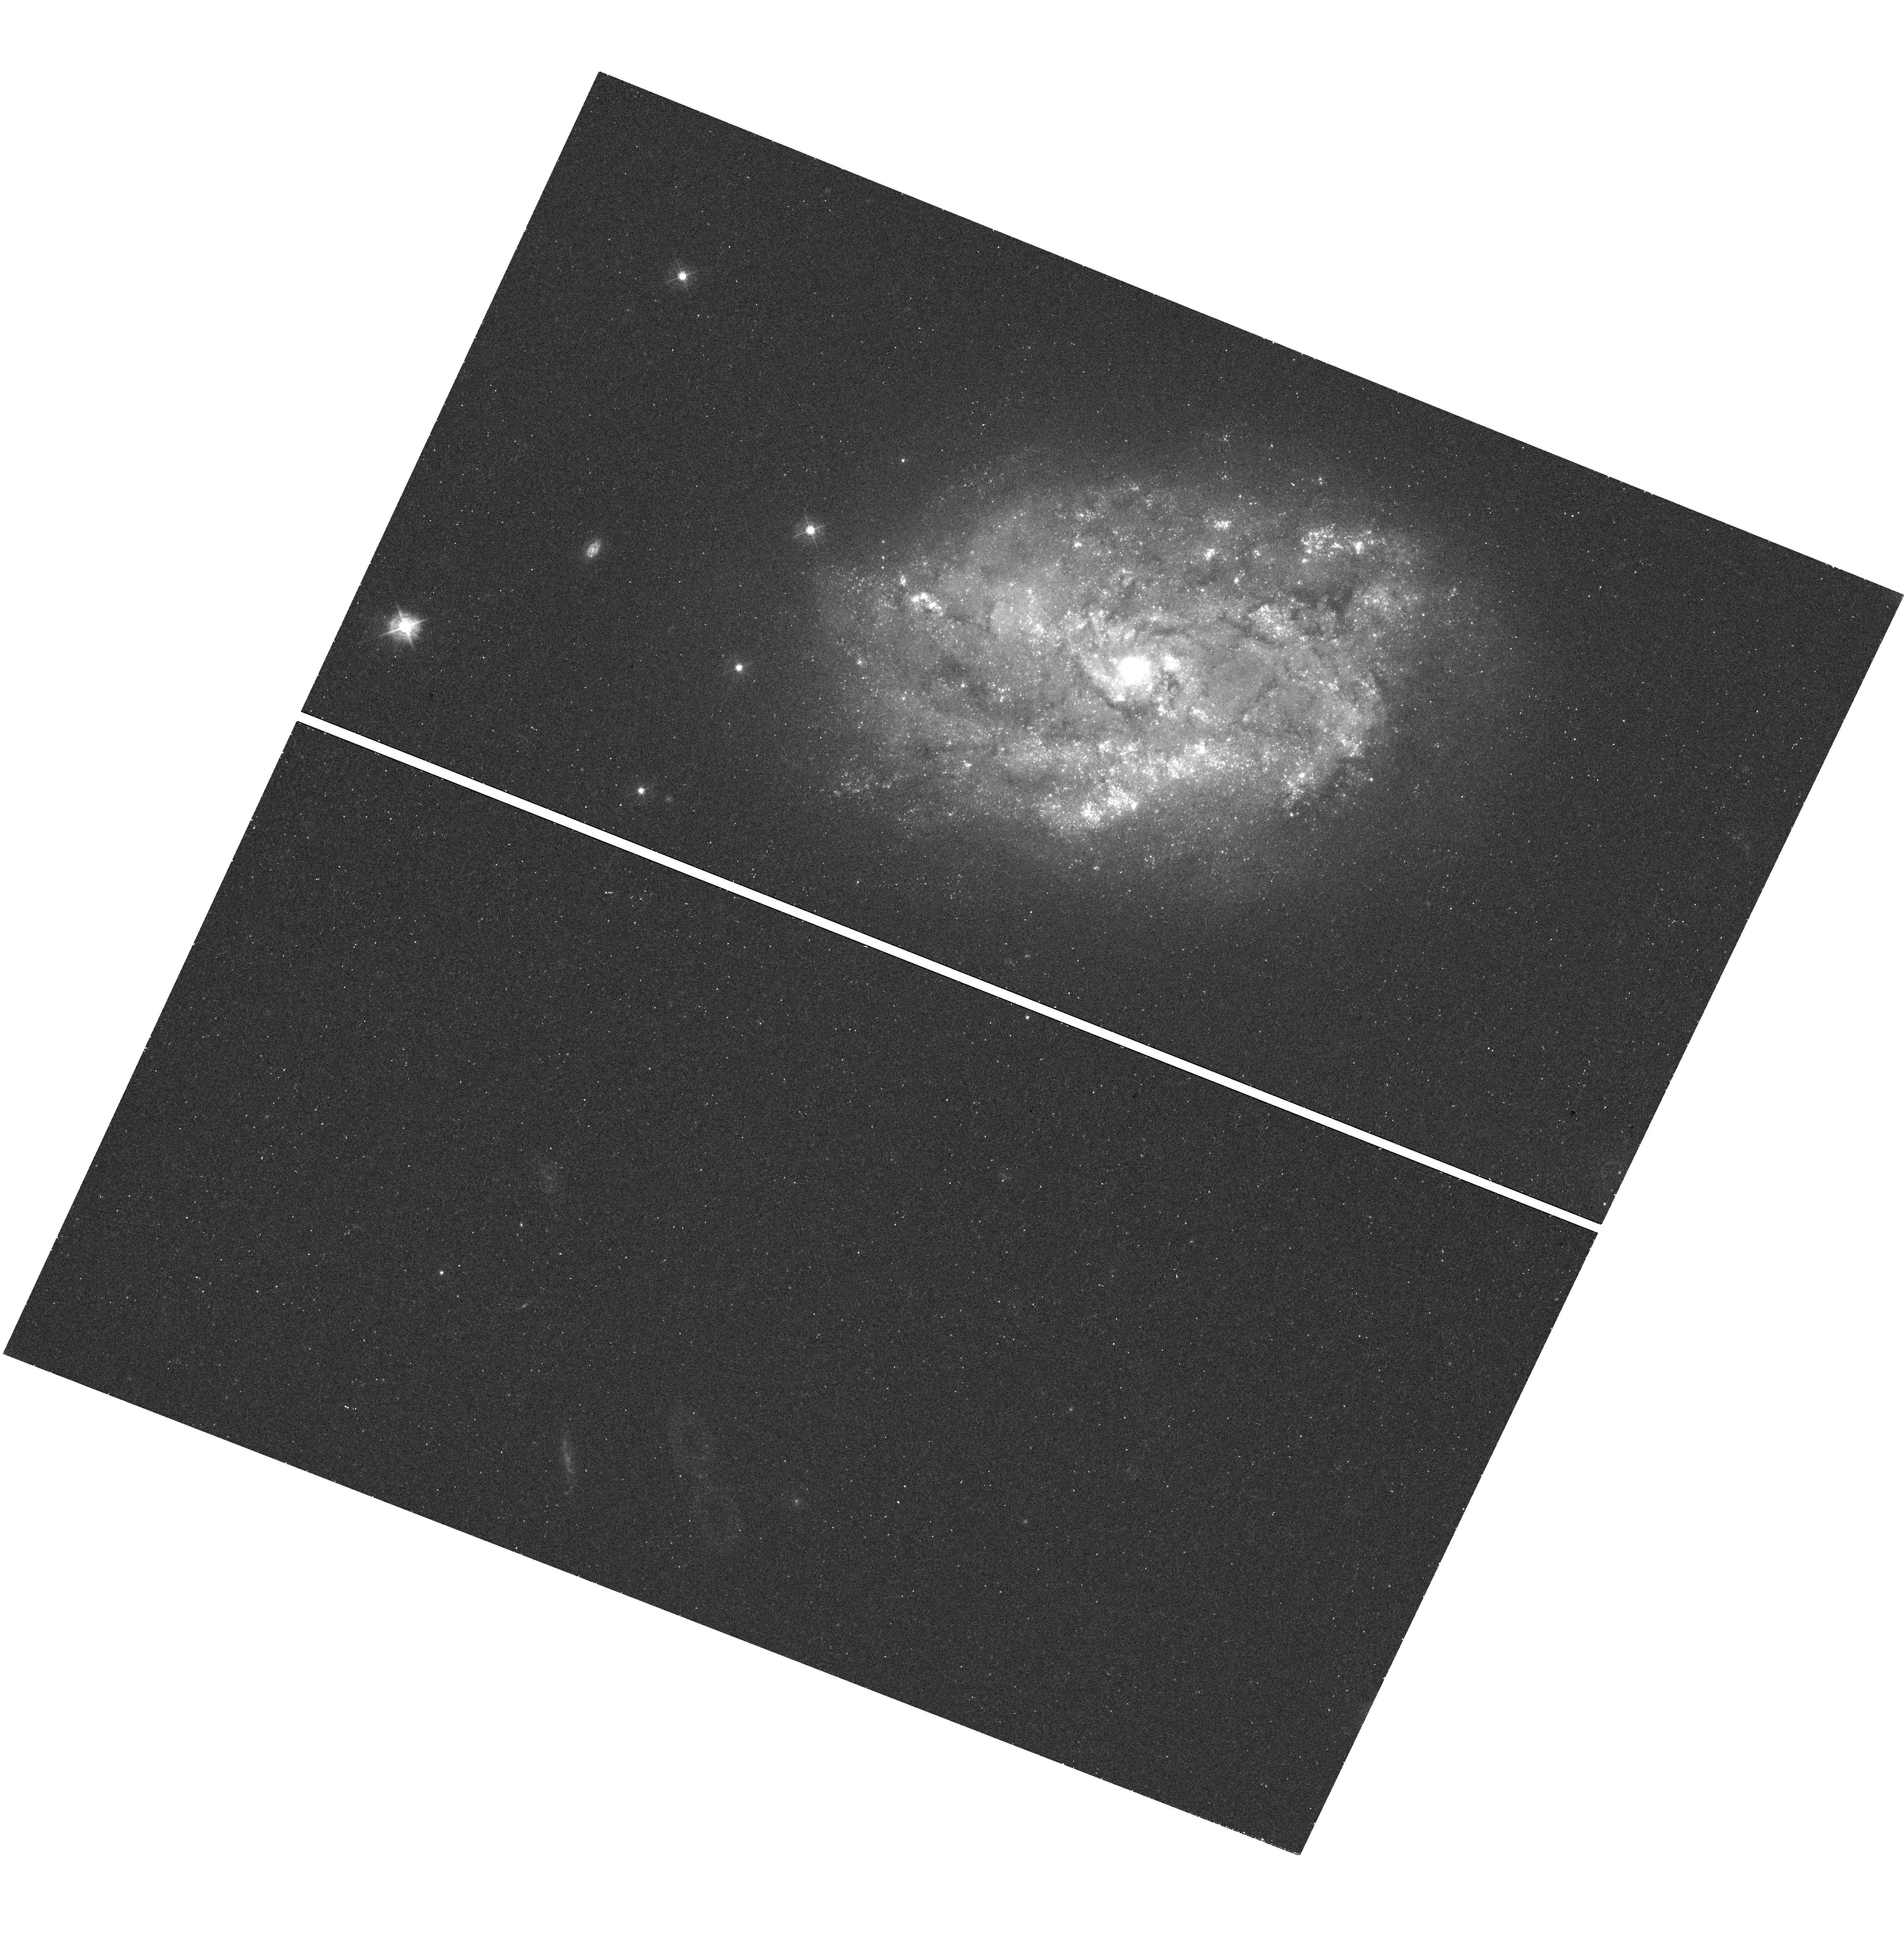
Target: SN2012AU. Instrument: WFC3/UVIS. Filter: F438W. Exposure: 18 min. Observation ID: hst_12888_04_wfc3_uvis_f438w_ibzv04

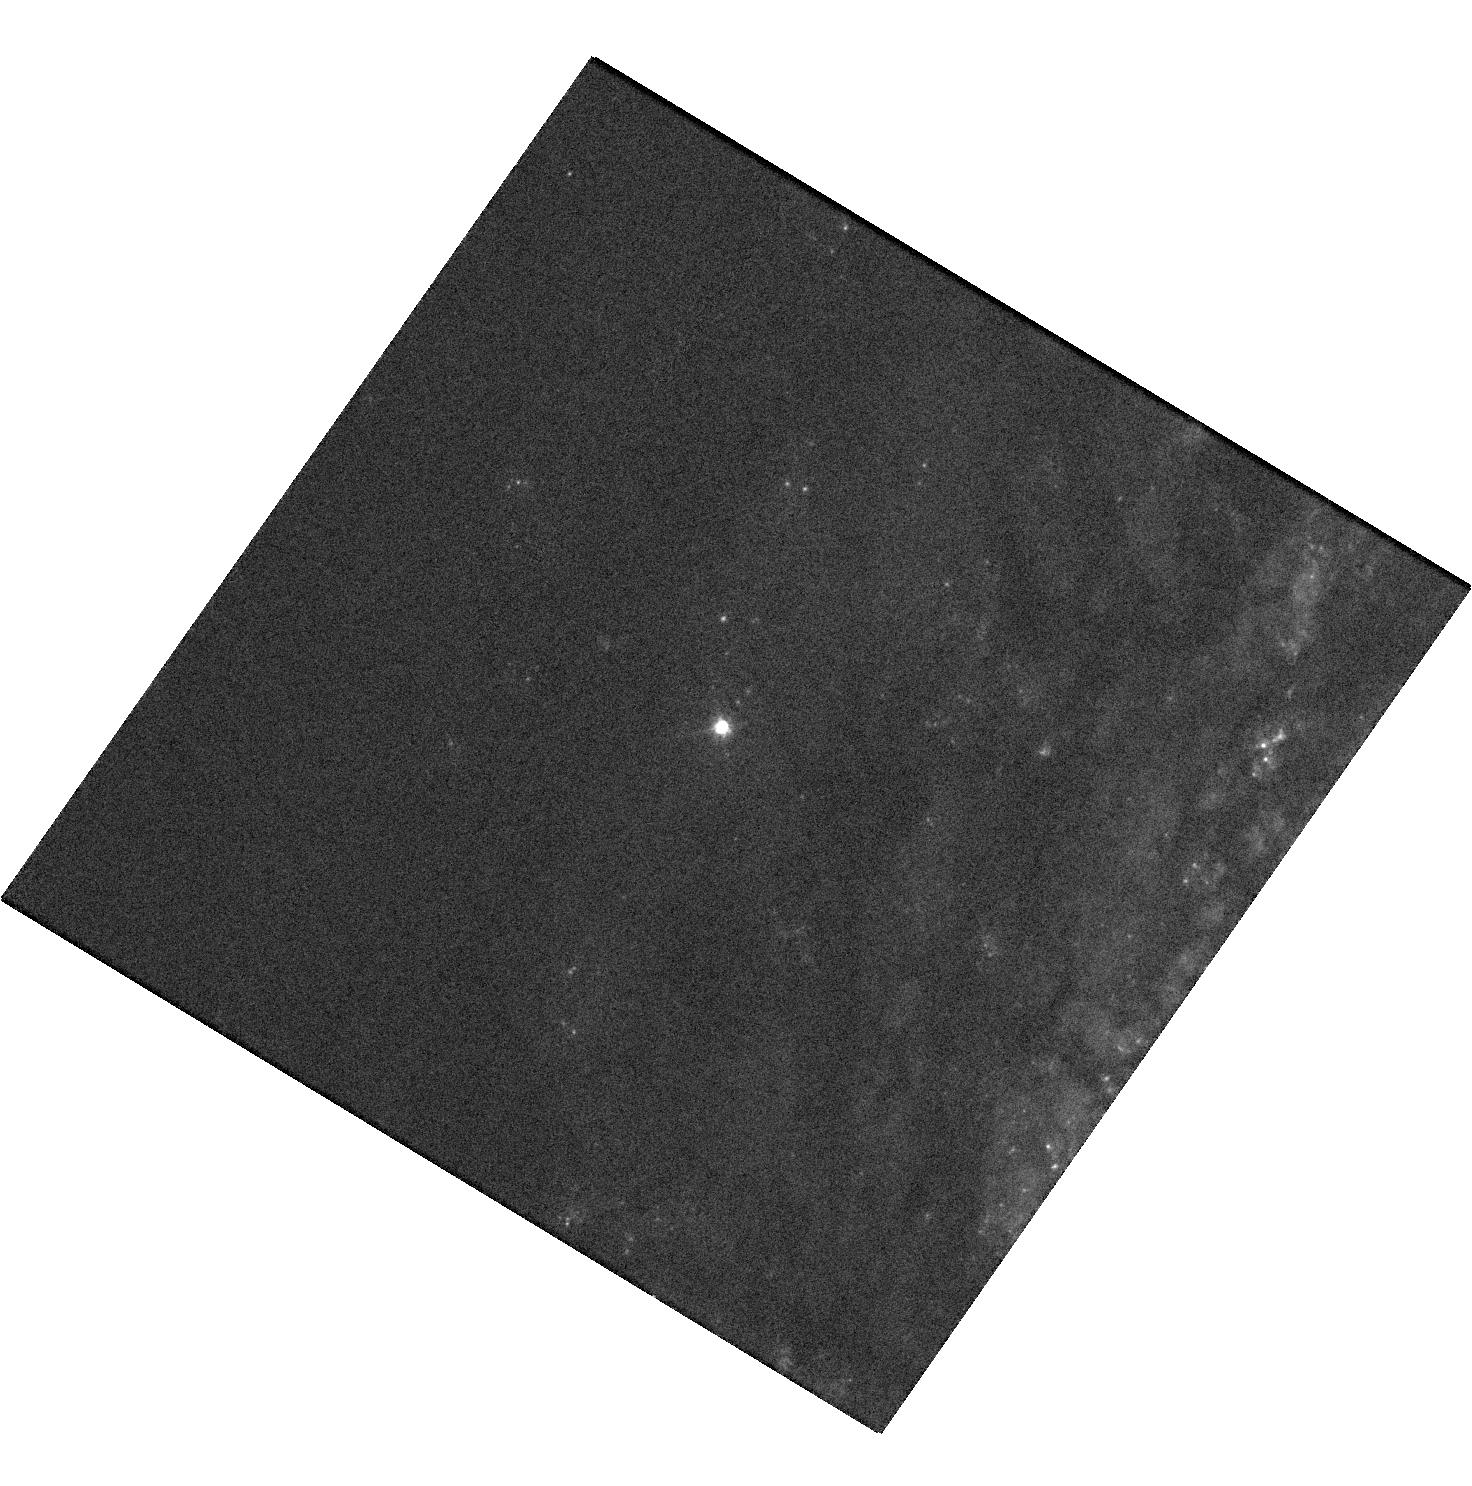
Target: SN2013DF. Instrument: WFC3/UVIS. Filter: F555W. Exposure: 2 min. Observation ID: hst_12888_01_wfc3_uvis_f555w_ibzv01

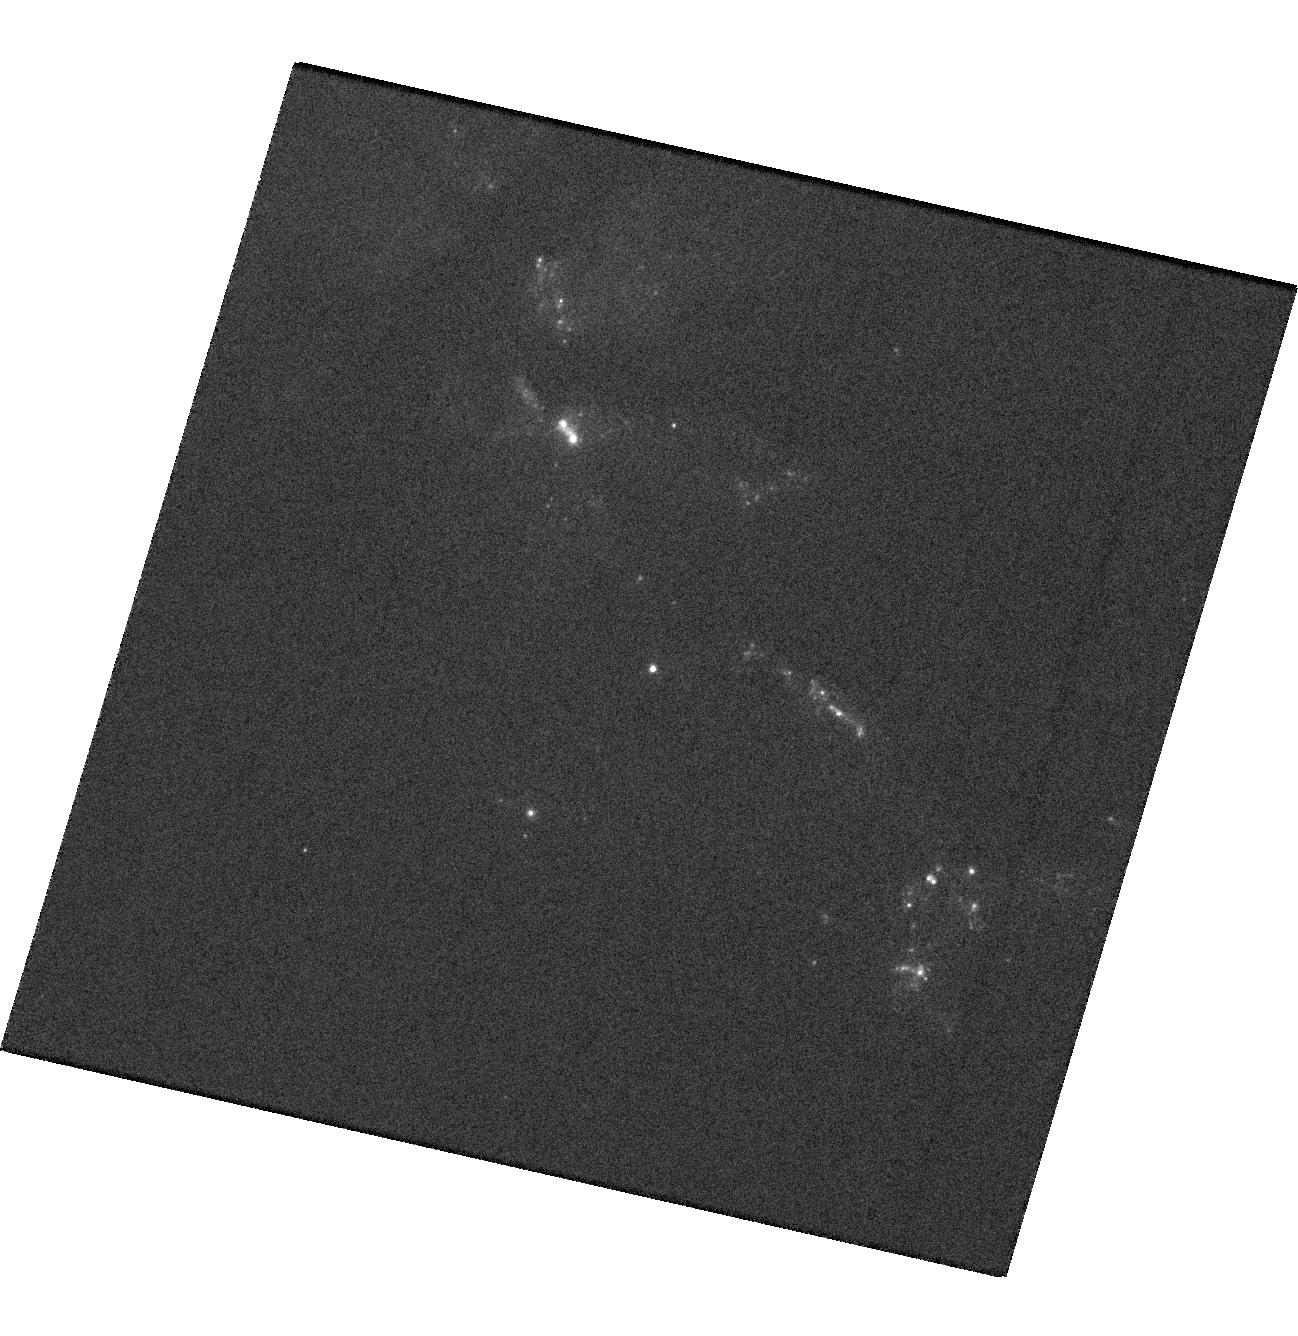
Target: SN2013DK. Instrument: WFC3/UVIS. Filter: F438W. Exposure: 2 min. Observation ID: hst_12888_02_wfc3_uvis_f438w_ibzv02

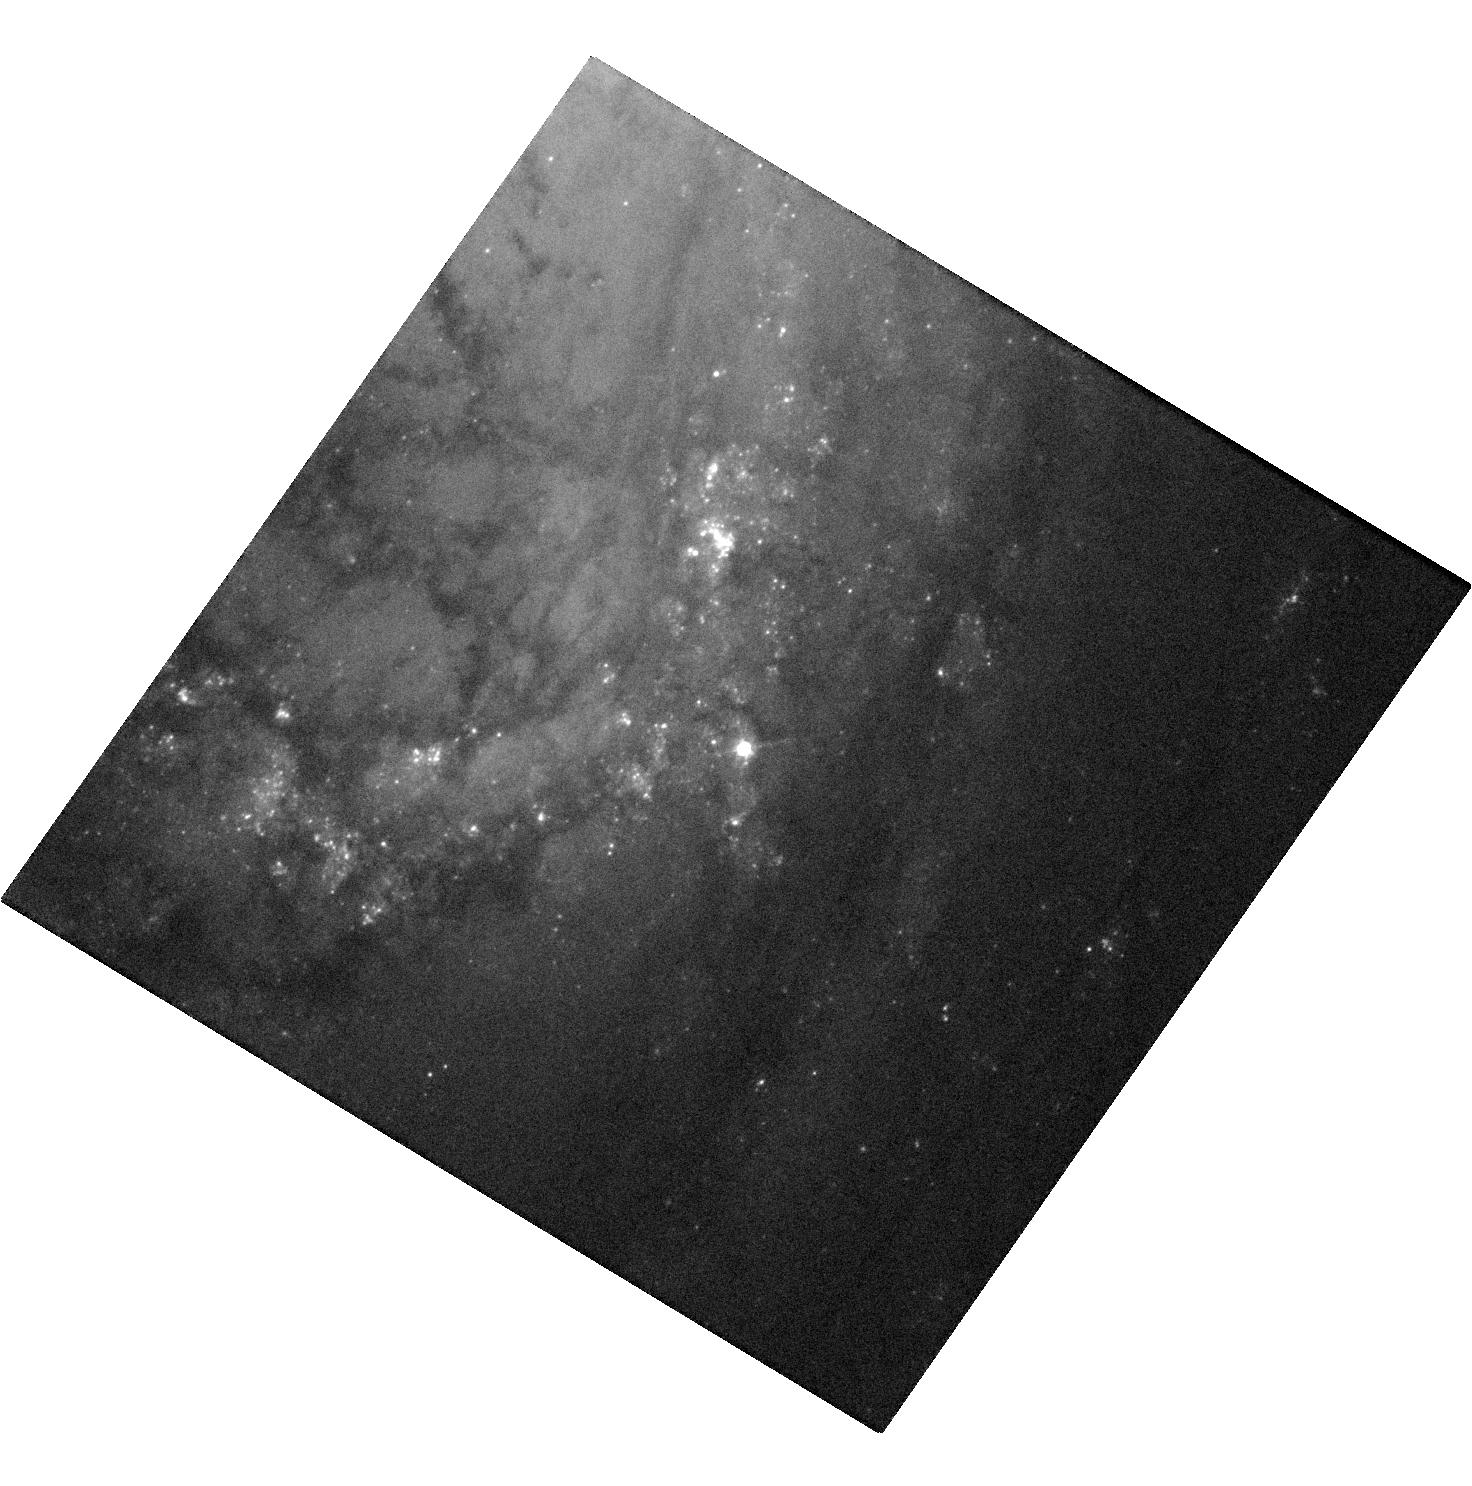
Target: IPTF13BVN. Instrument: WFC3/UVIS. Filter: F555W. Exposure: 20 min. Observation ID: hst_12888_03_wfc3_uvis_f555w_ibzv03

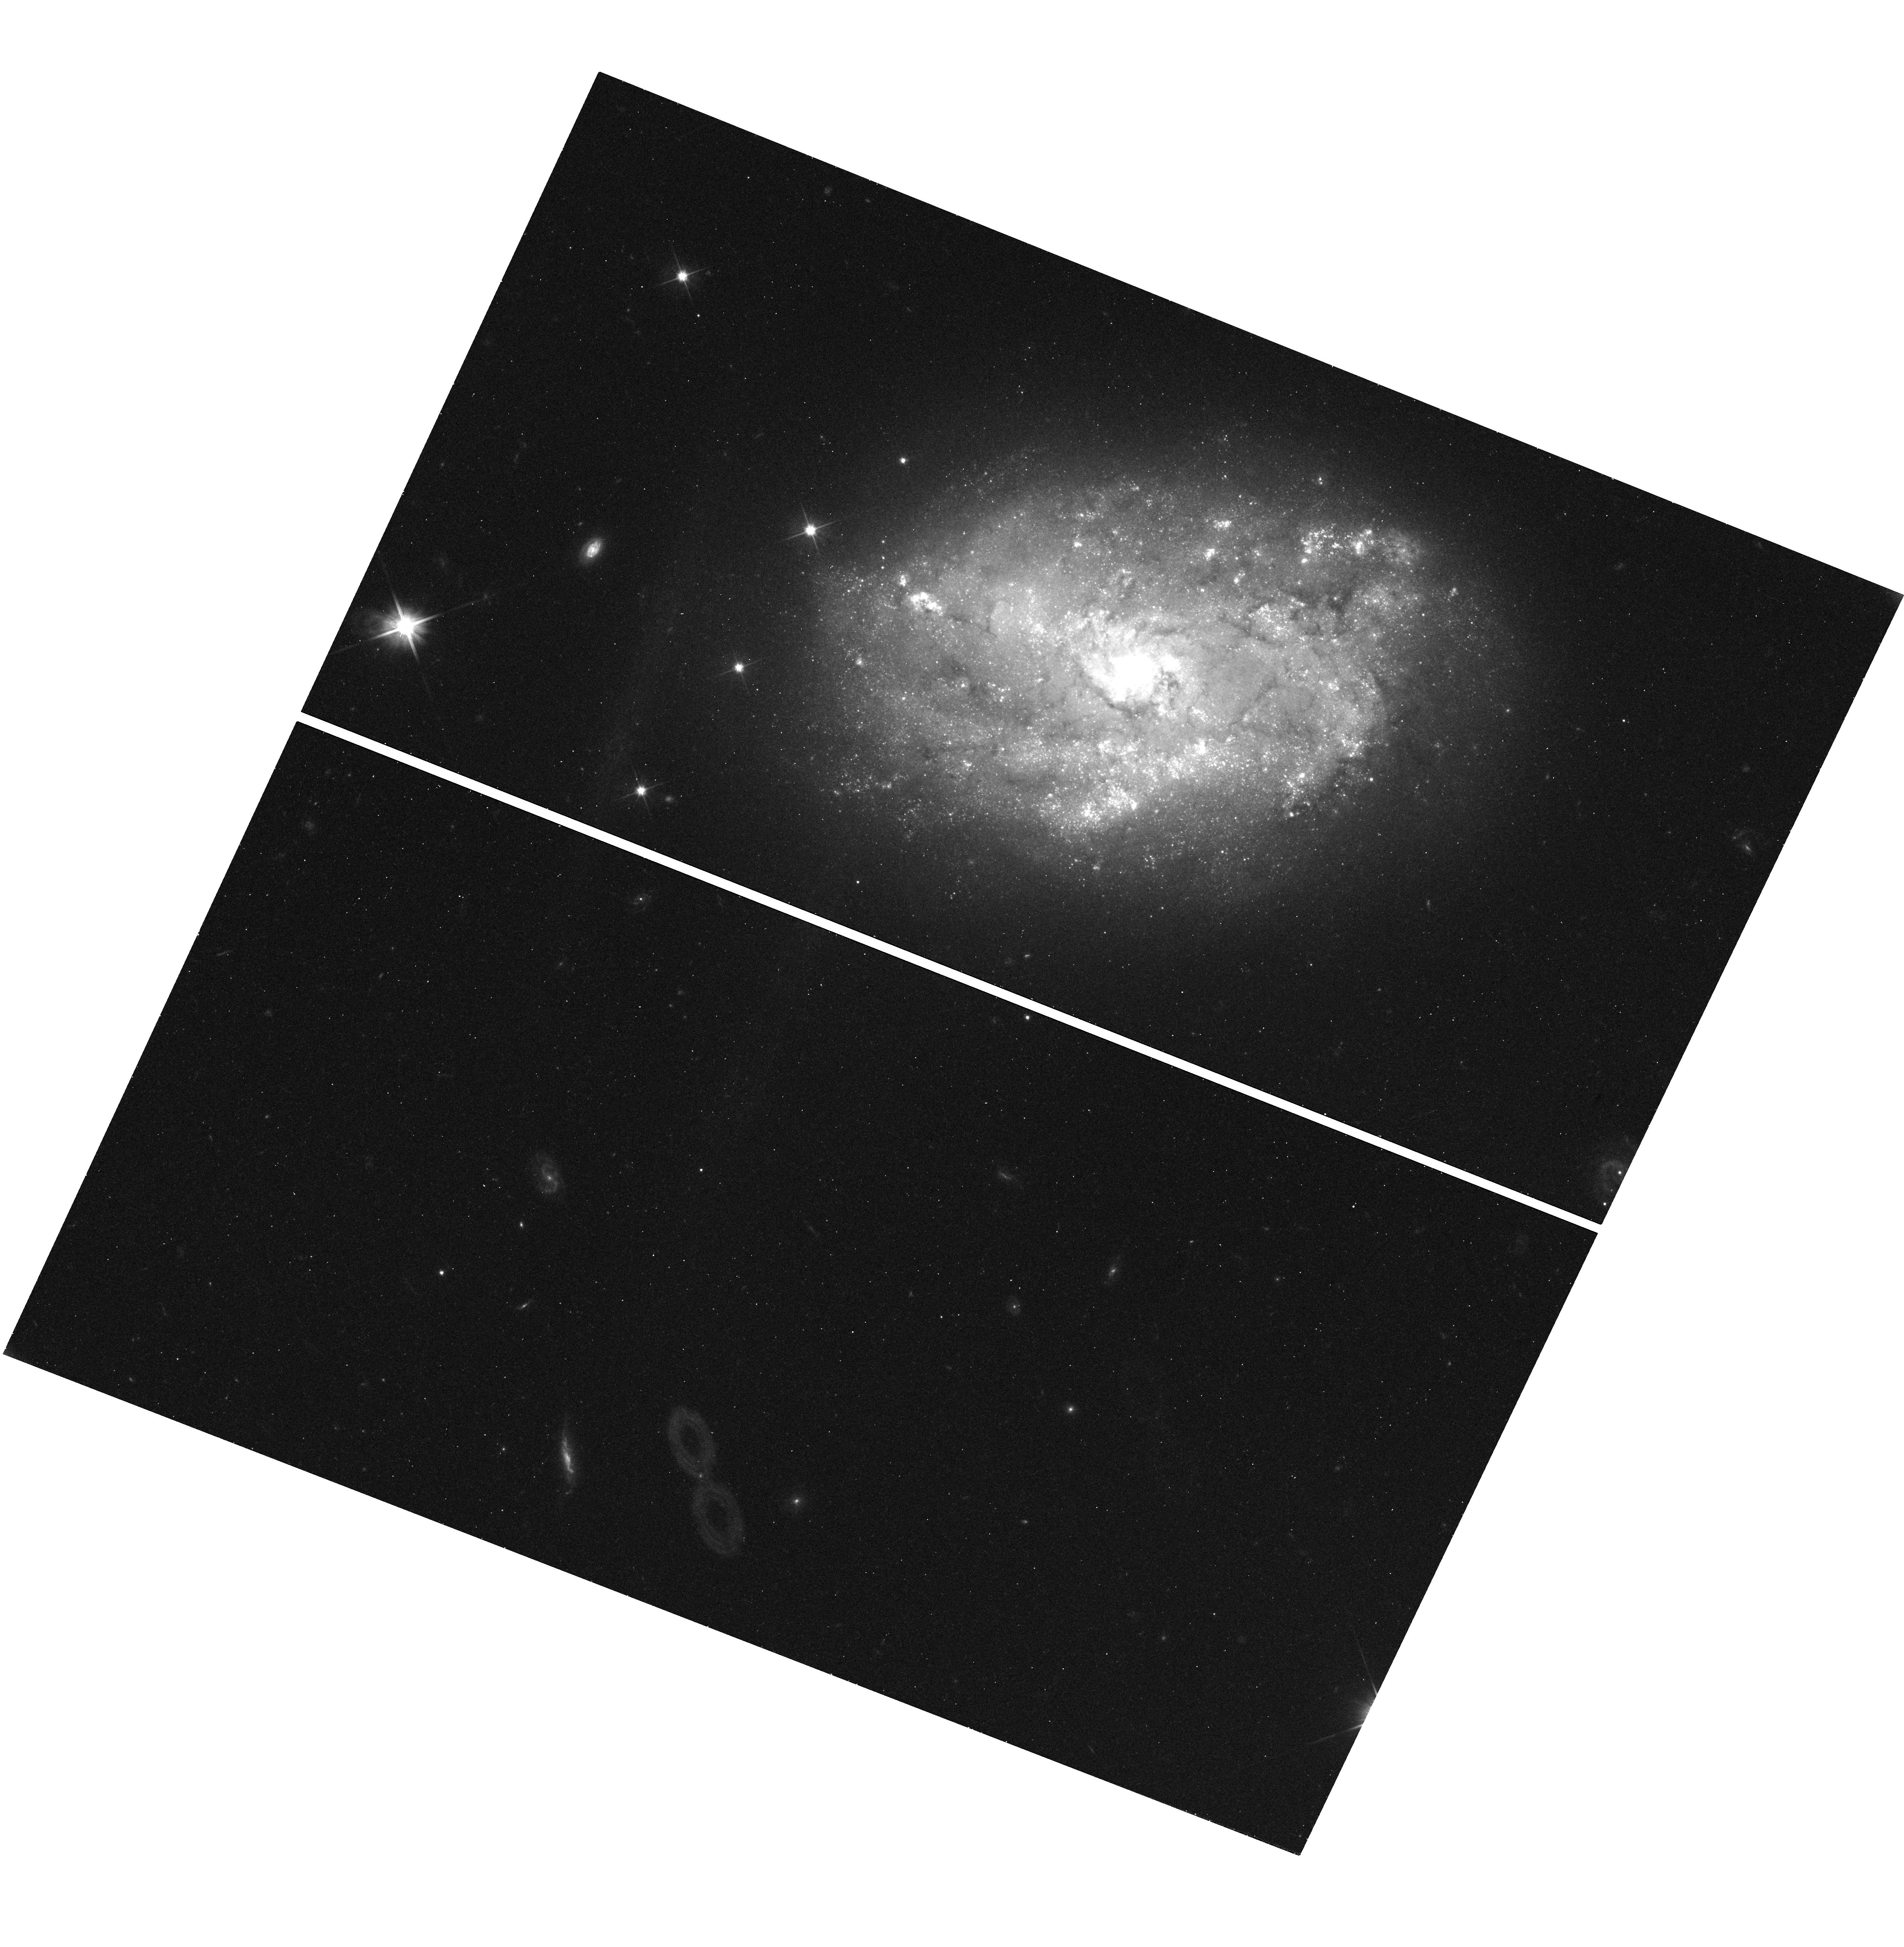
Target: SN2012AU. Instrument: WFC3/UVIS. Filter: F606W. Exposure: 18 min. Observation ID: hst_12888_04_wfc3_uvis_f606w_ibzv04

Stellar Origins of Supernovae (PI: Van Dyk, Schuyler D.)

Supernovae (SNe) have a profound effect on galaxies, and have been used recently as precise cosmological probes, resulting in the Nobel-recognized discovery of the accelerating Universe. They are clearly very important events deserving of intense study. Yet, even with over 5900 known SNe, we know relatively little about the stars which give rise to these powerful explosions. The main limitation has been the lack of spatial resolution in pre-SN imaging data. However, since 1999 our team has been at the vanguard of directly identifying SN progenitor stars in HST images. From this exciting line of study, the emerging trend from 7 detections for Type II-Plateau SNe is that their progenitors appear to be relatively low mass (8 to 20 Msun) red supergiants, although more cases are needed. Additionally, we have identified the possibly yellow supergiant progenitors of two likely Type II-Linear SNe. Also, one case indicates that the progenitors of Type II-narrow SNe may be related to luminous blue variables. However, the nature of the progenitors of Type Ib/c SNe, a subset of which are associated with the amazing gamma-ray bursts, remains ambiguous. Furthermore, we remain in the continually embarrassing situation that we still do not yet know which progenitor systems explode as Type Ia SNe, which are currently being used for precision cosmology. In Cycles 16 and 17 we had great success with our approved ToO programs. We therefore propose to build on that success by determining the identities of the progenitors of 4 SNe within, generally, about 20 Mpc, which we expect to occur during Cycle 20, through ToO observations using WFC3/UVIS.